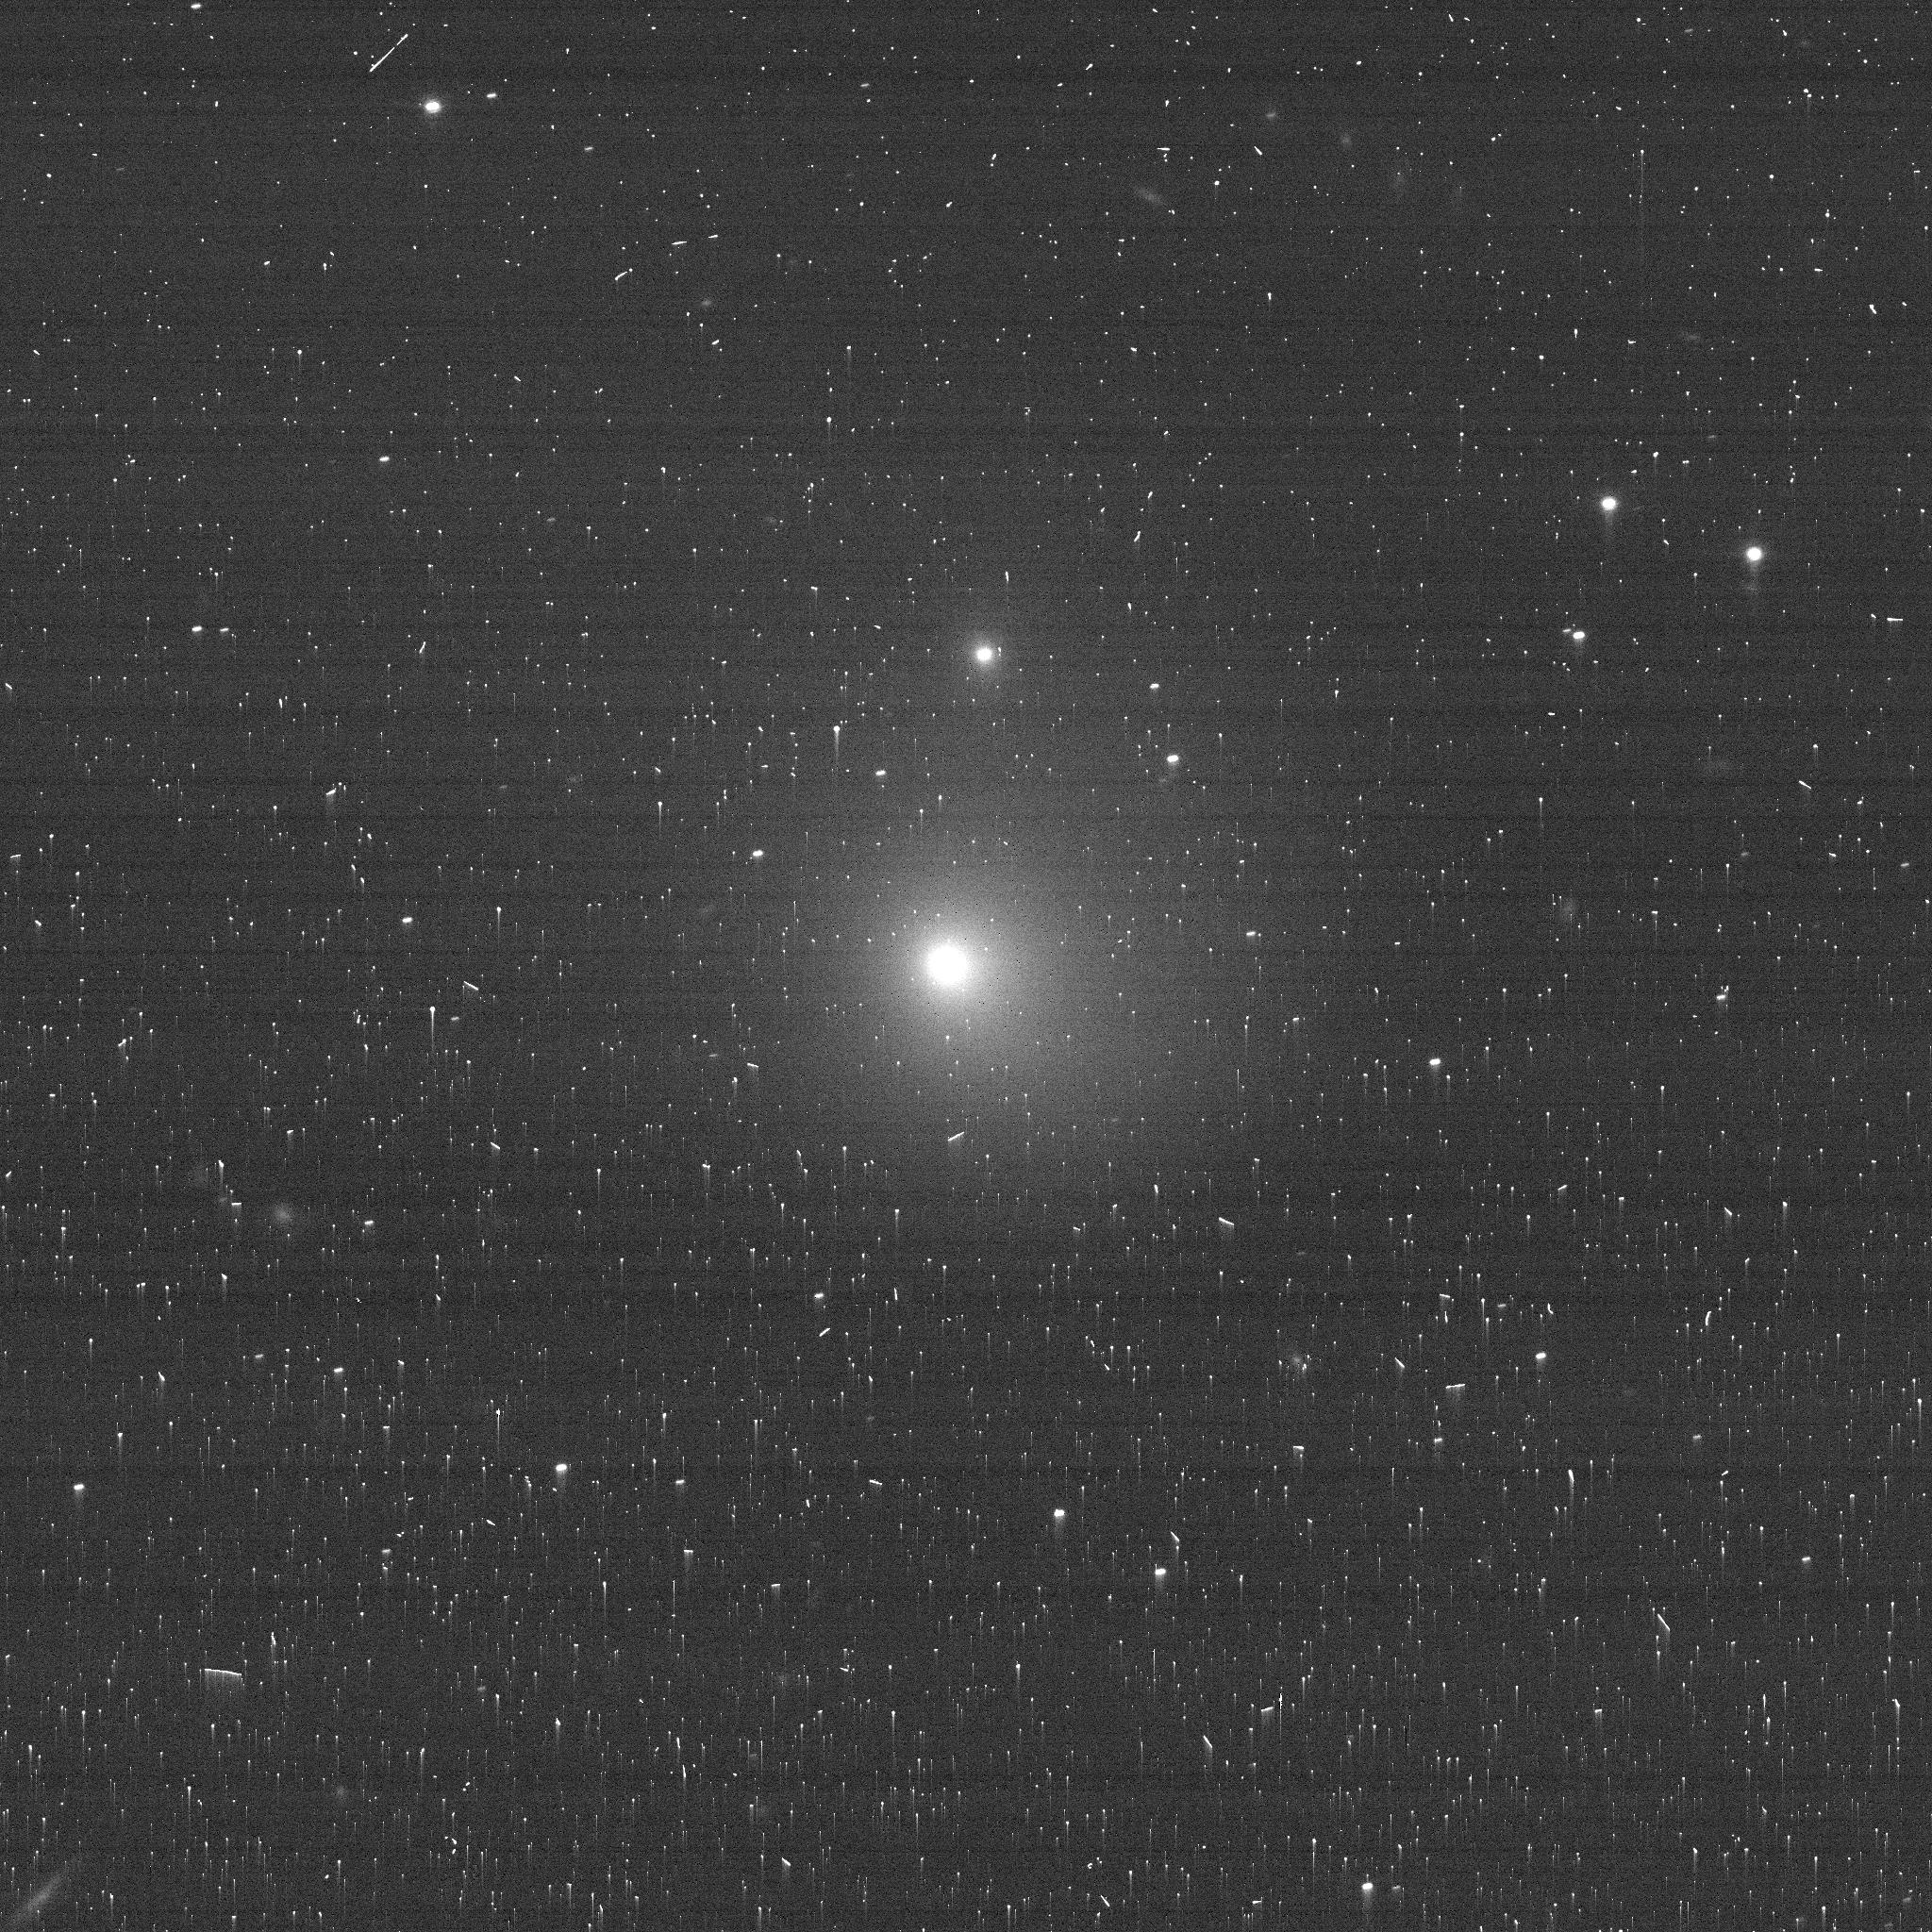
Target: 2017K2-1
Instrument: ACS/WFC
Filter: F775W
Exposure: 3 min
Observation ID: je9u01vgq

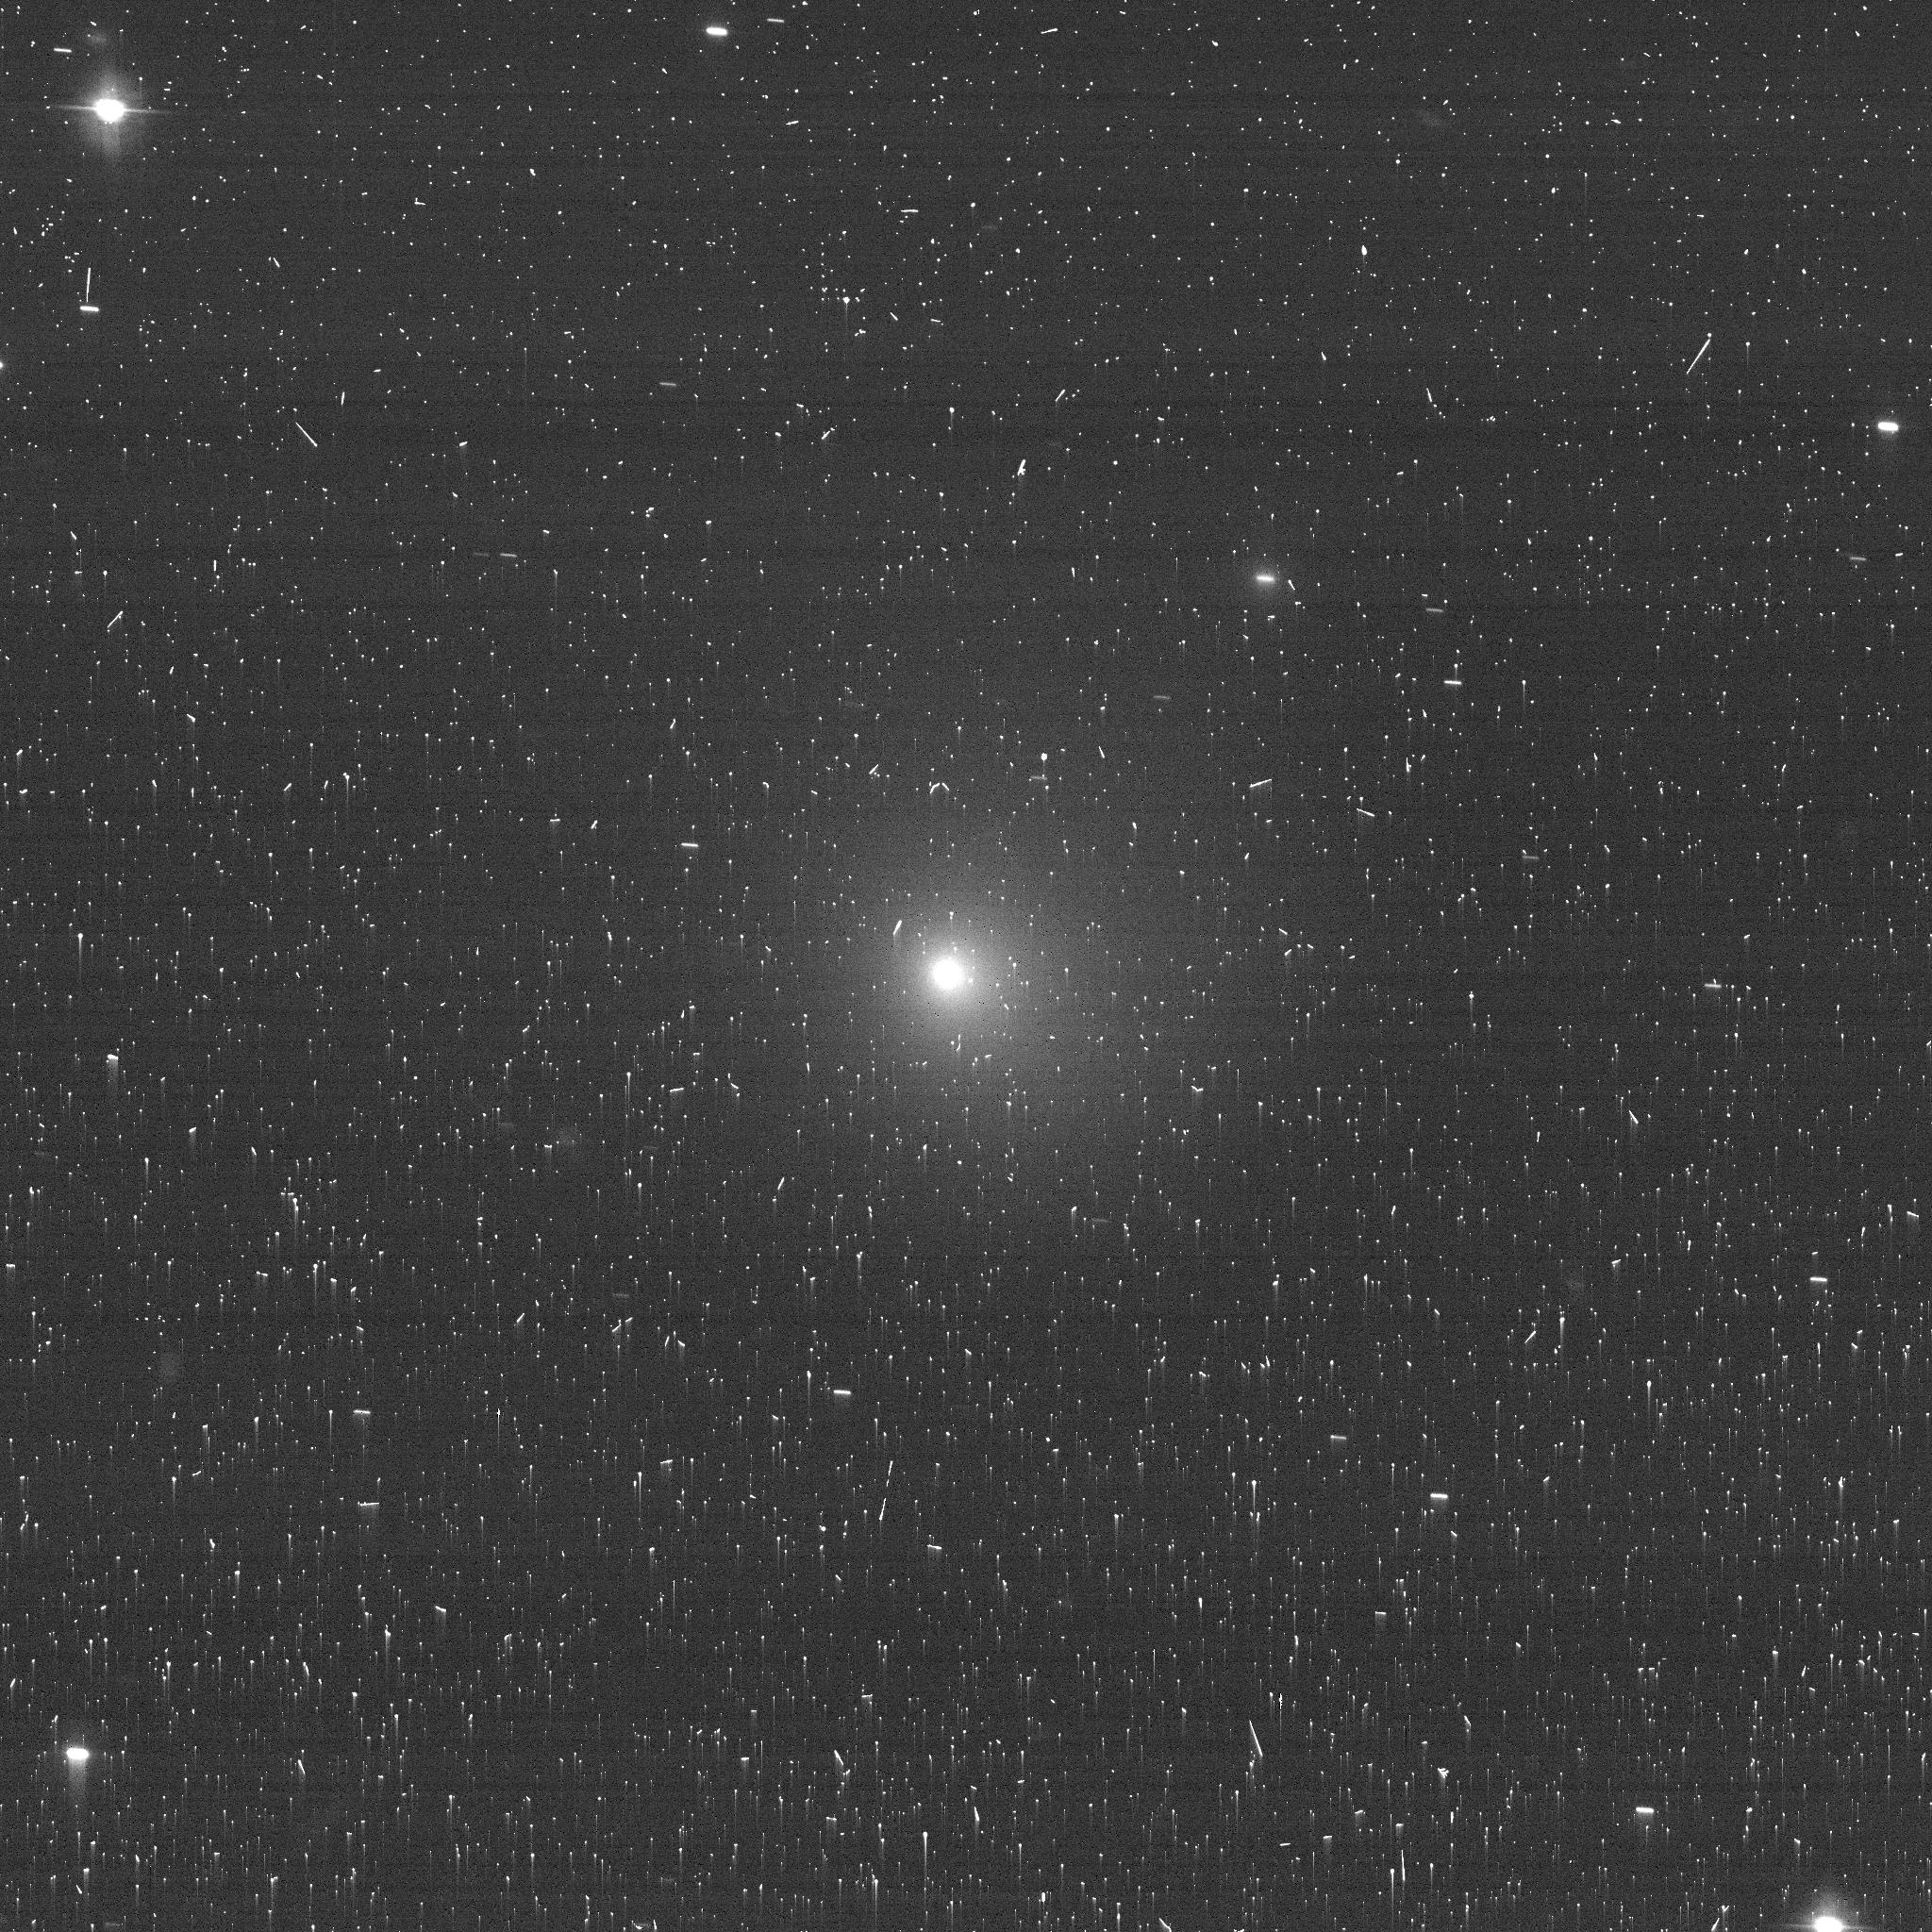
Target: 2017K2-2
Instrument: ACS/WFC
Filter: F475W
Exposure: 3 min
Observation ID: je9ua1voq

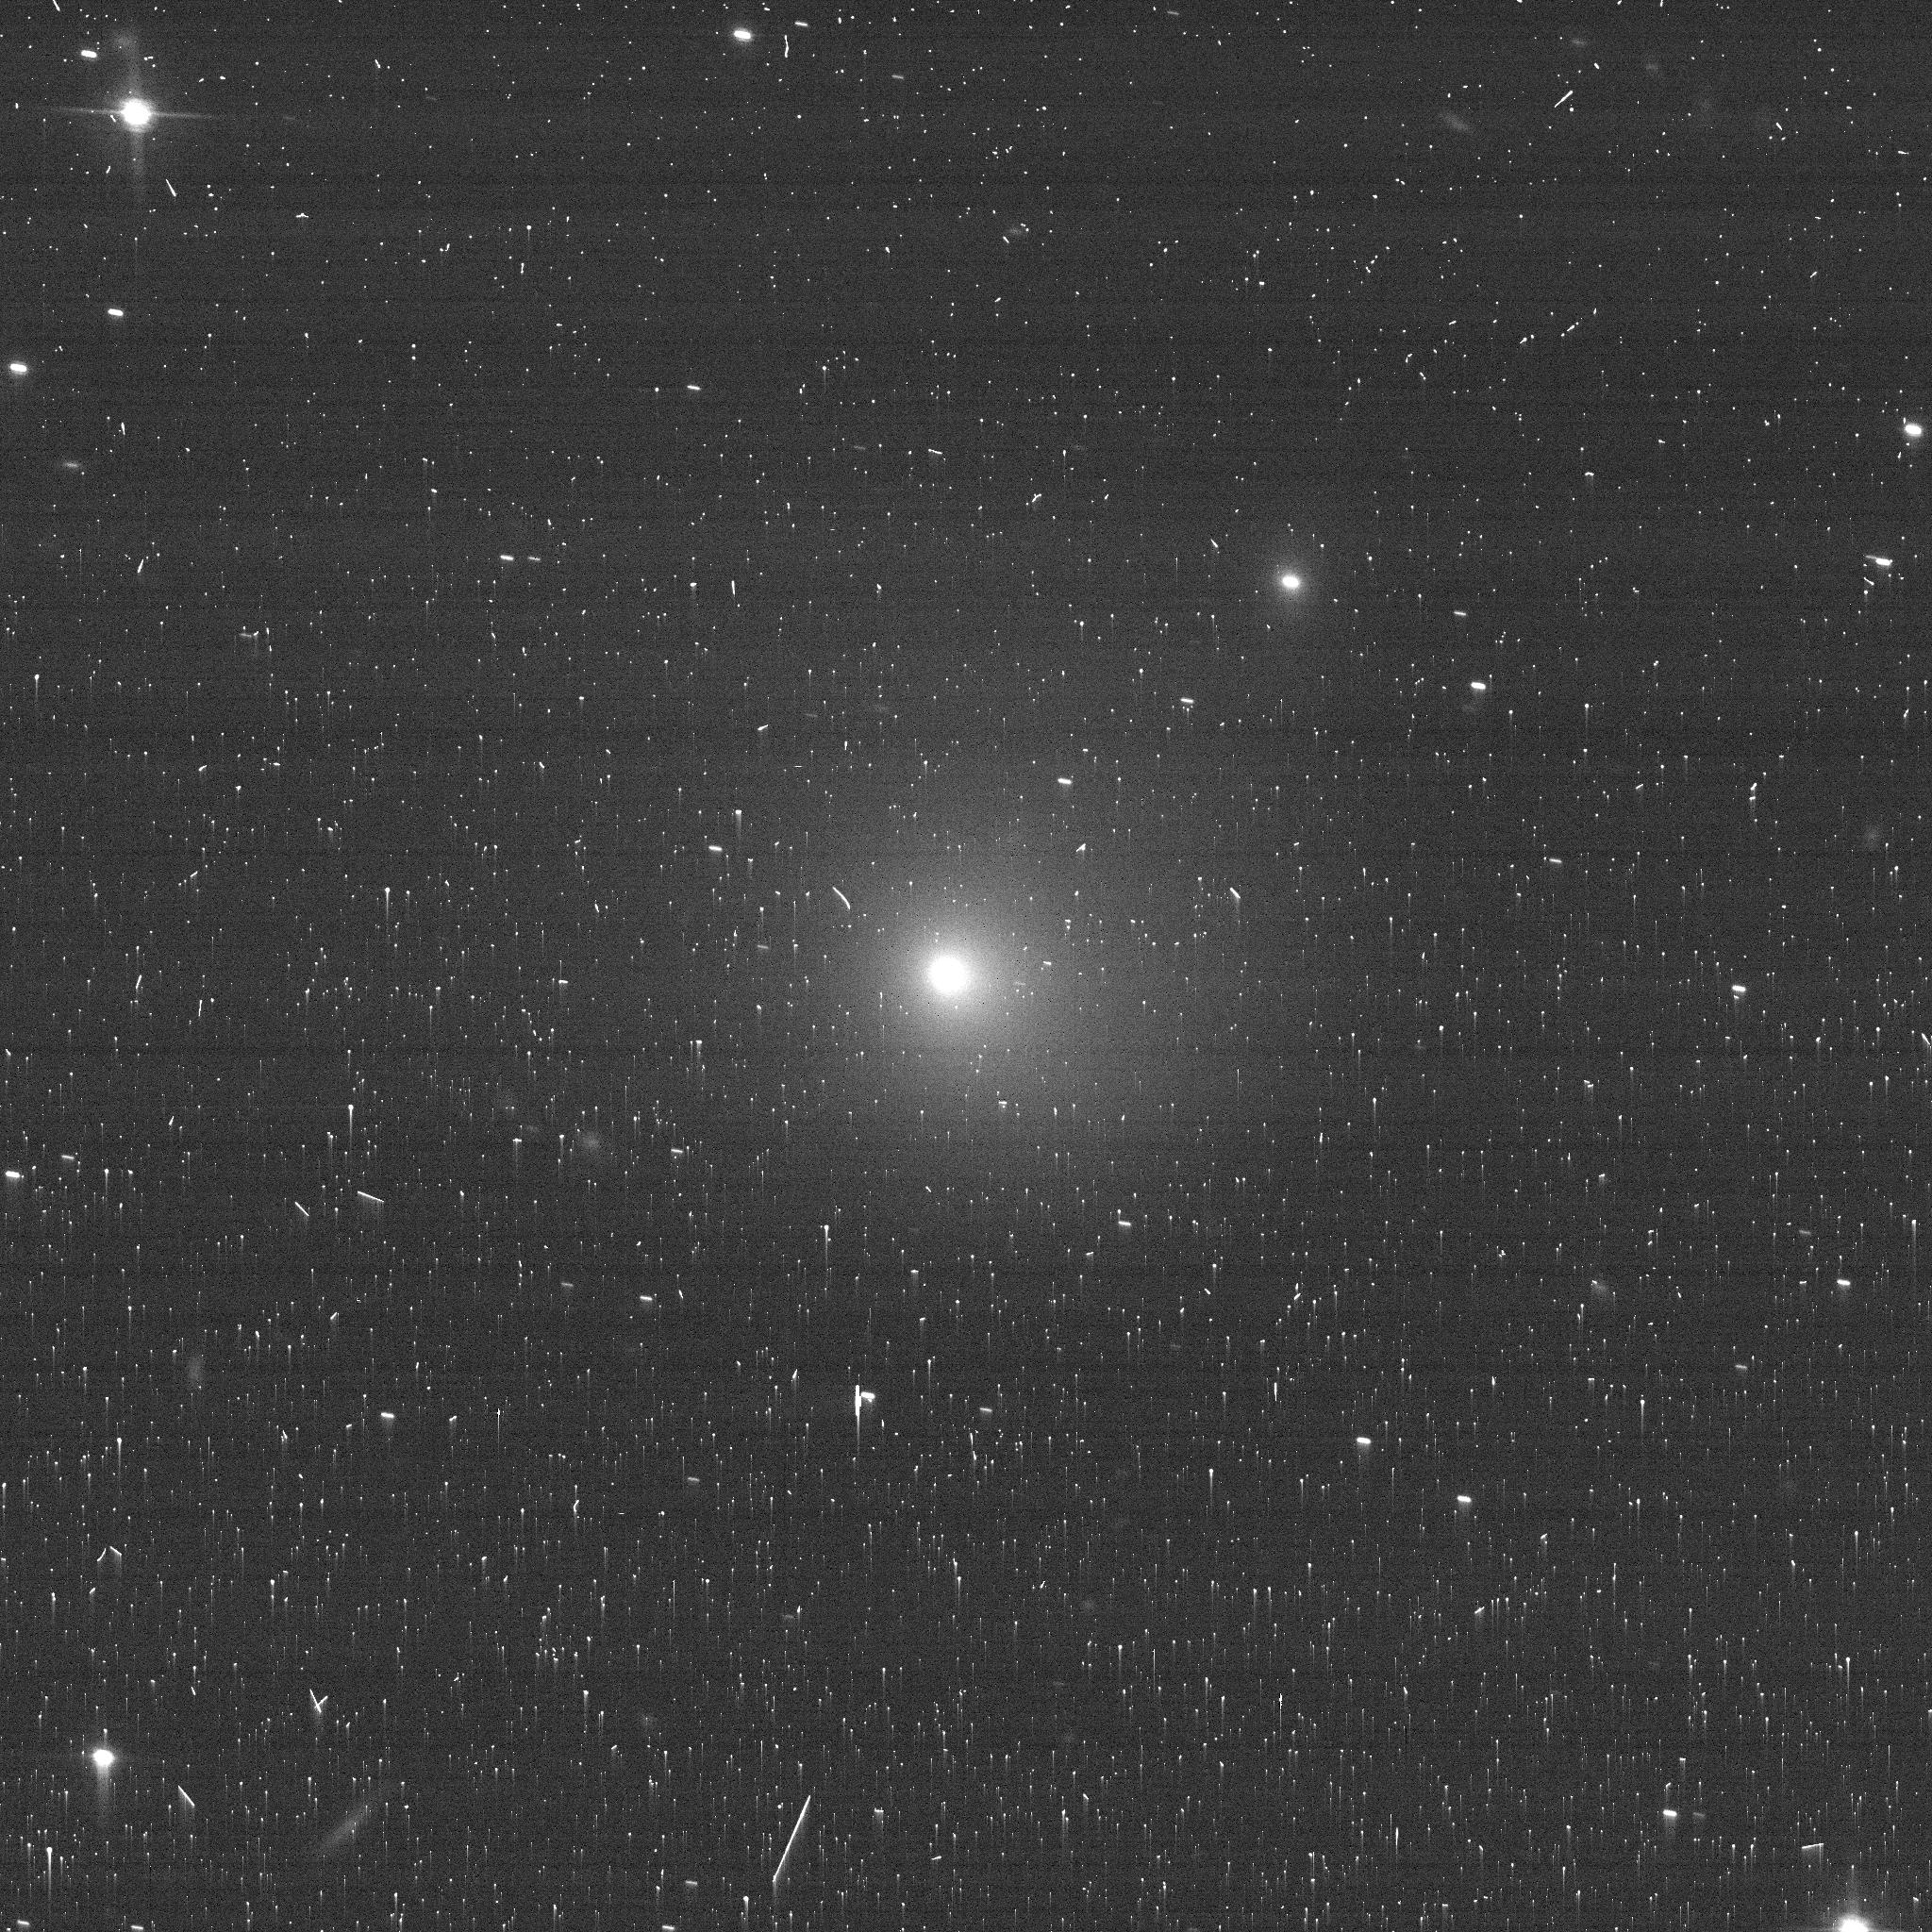
Target: 2017K2-2
Instrument: ACS/WFC
Filter: F775W
Exposure: 3 min
Observation ID: je9ua1vpq

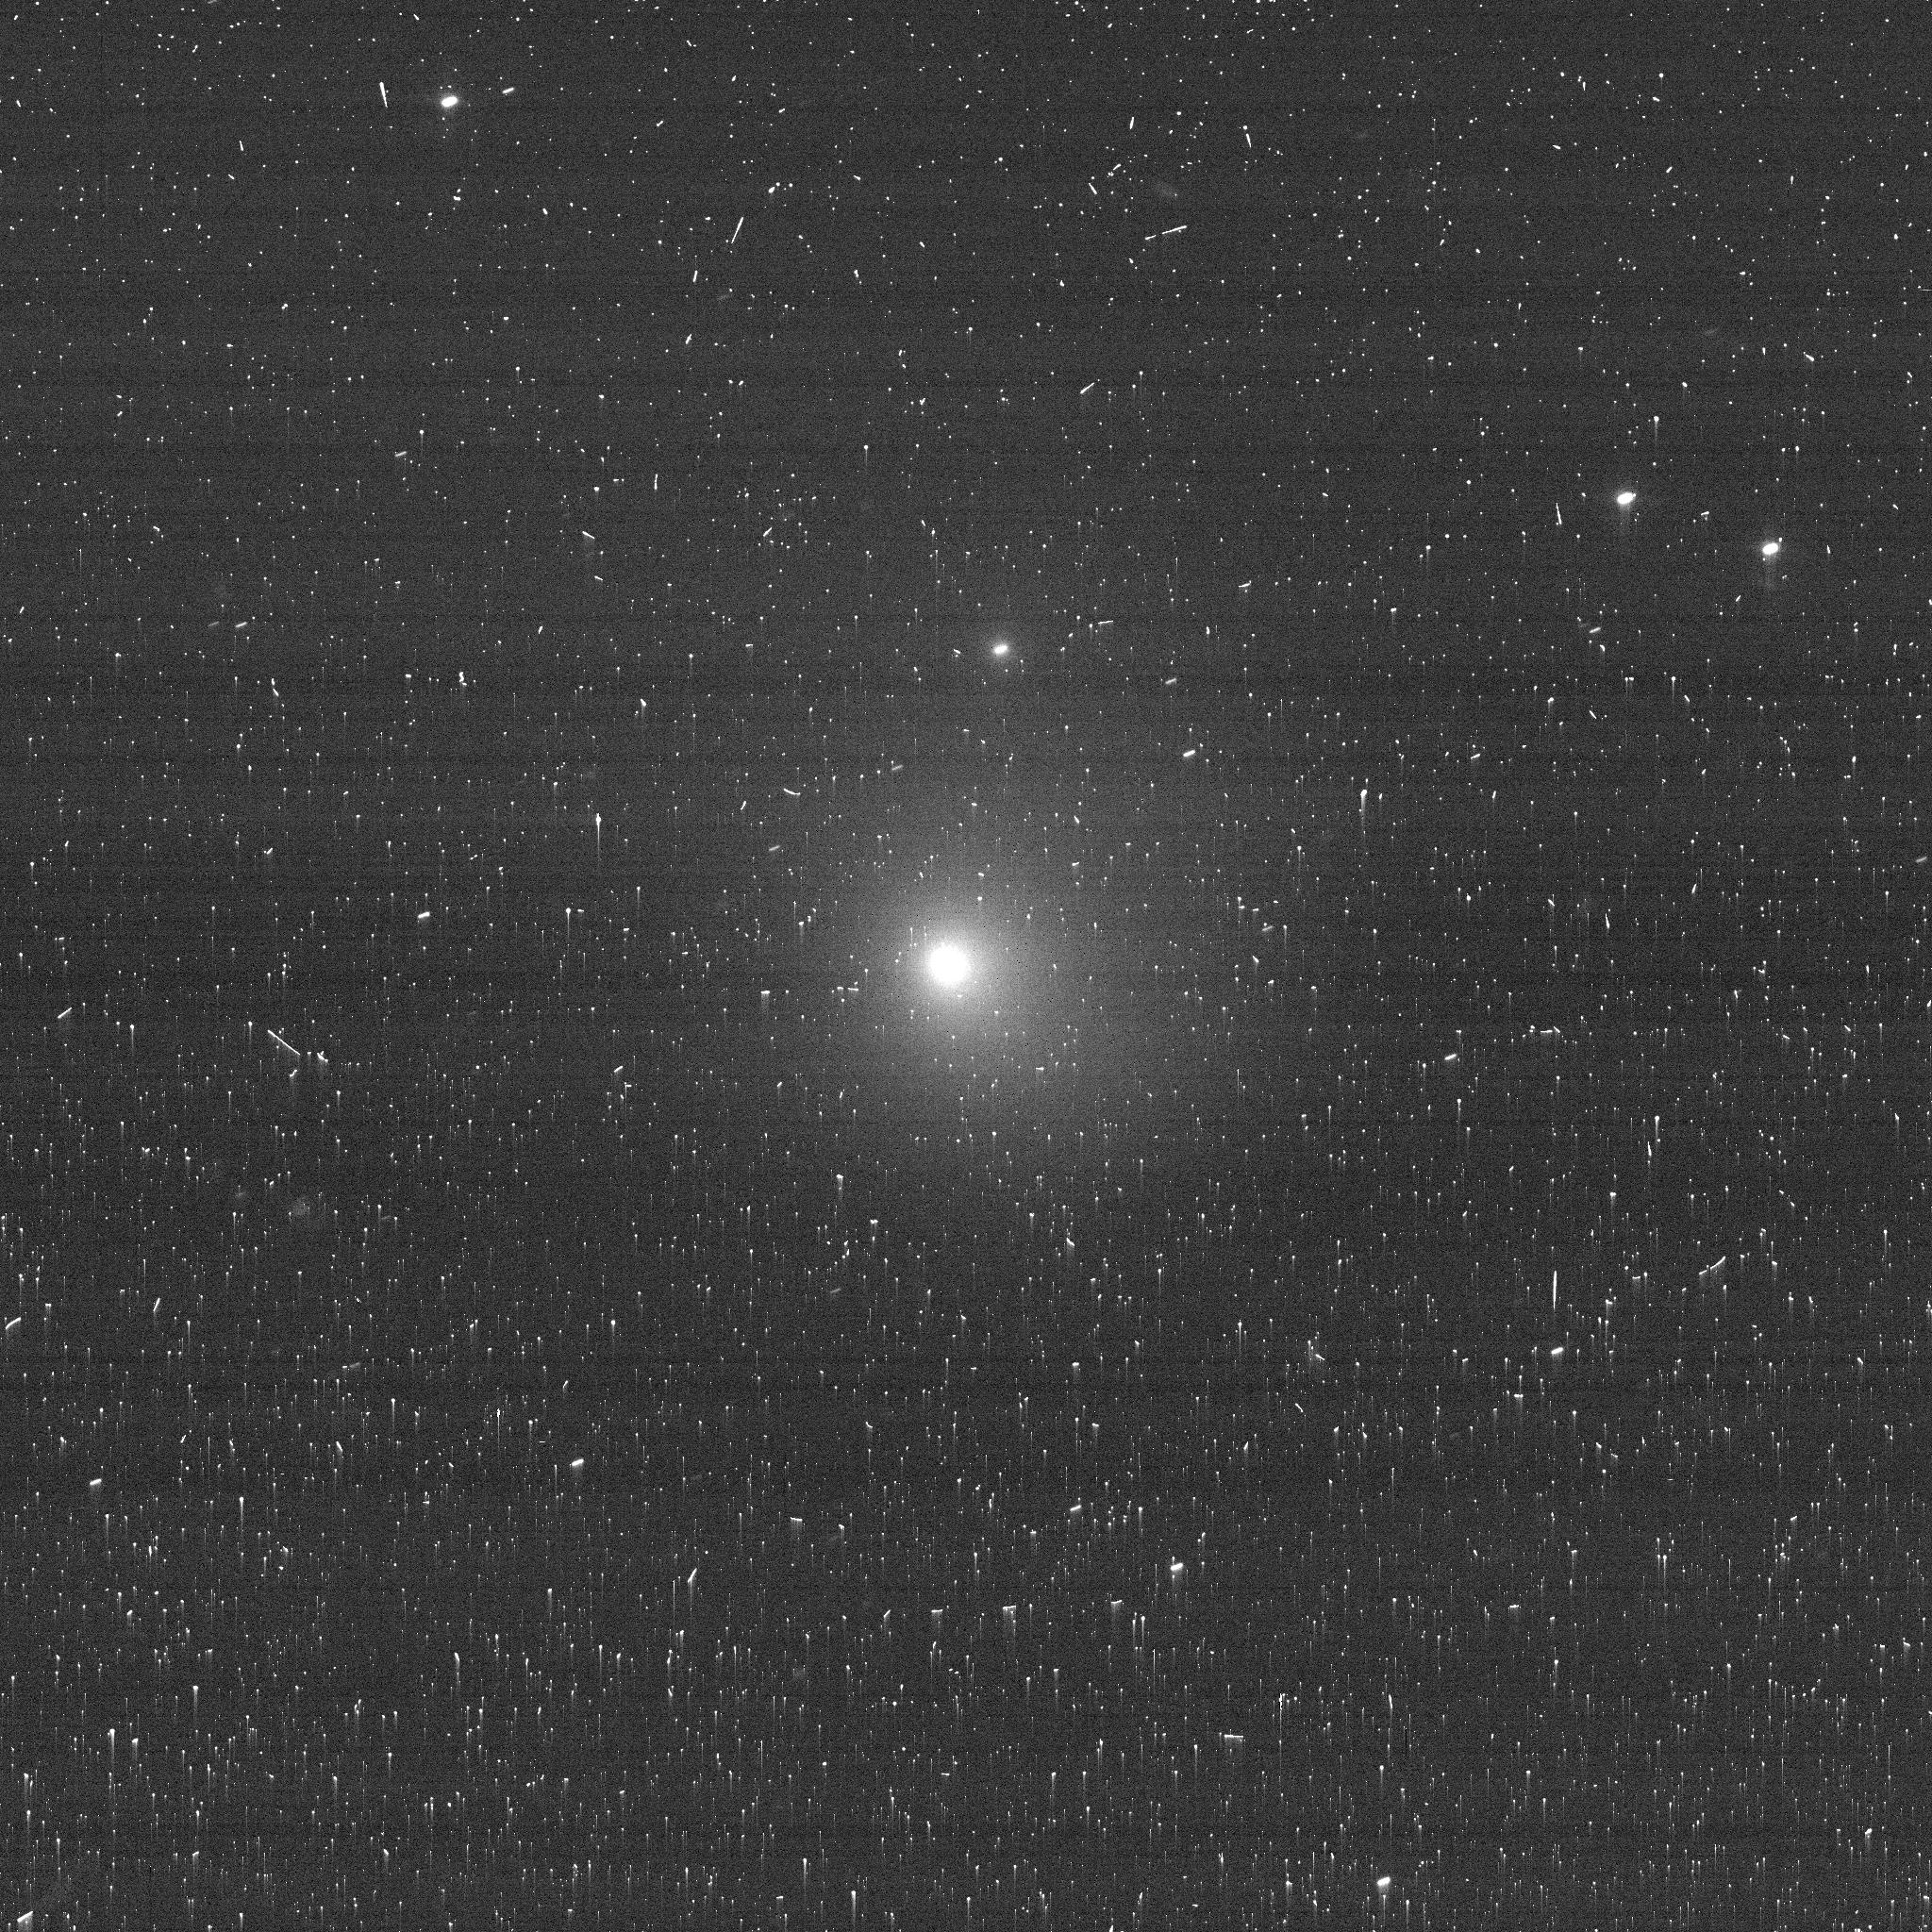
Target: 2017K2-1
Instrument: ACS/WFC
Filter: F475W
Exposure: 3 min
Observation ID: je9u01vhq

Polarimetric Characterization of Oort Cloud Comet C/2017 K2 (PANSTARRS) Before Water Ice Sublimation (PI: Zhang, Qicheng)

C/2017 K2 is intrinsically the brightest Oort cloud comet found in recent history, and presents a unique opportunity to efficiently characterize the constituent properties of a still primitive comet on its way in toward the inner solar system for the very first time. Its exceptional brightness in the outer solar system suggests it to be much larger than typical Oort cloud comets---normally too faint to observe at these distances---and makes it a particularly compelling target for early polarimetric characterization, which requires a high signal-to-noise ratio to usefully constrain its dust properties. Imaging polarimetry of nearby comets has previously revealed varied polarized structures, such as halos and jets, that reflect spatial variation in grain size and structure. Jets are of particular interest as they entrain and expose fresh grains from beneath the surface, previously shielded from the space environment since the formation of the solar system, and are too small/narrow to be resolved in the outer solar system by ground-based imaging polarimetry. We propose to use high resolution HST/ACS polarimetry and color imaging of C/2017 K2 at a pre-perihelion epoch 6.5--7 au from the Sun, well before the onset of water ice sublimation, to constrain the properties of refractory grains in the jets and surrounding coma, and their physical evolution as they move outward from the nucleus. These observations, in concert with analogous results from more evolved comets in the inner solar system, will probe the formation environments and evolutionary histories of these assorted comets, and their implications on the formation and evolution of the solar system as a whole.